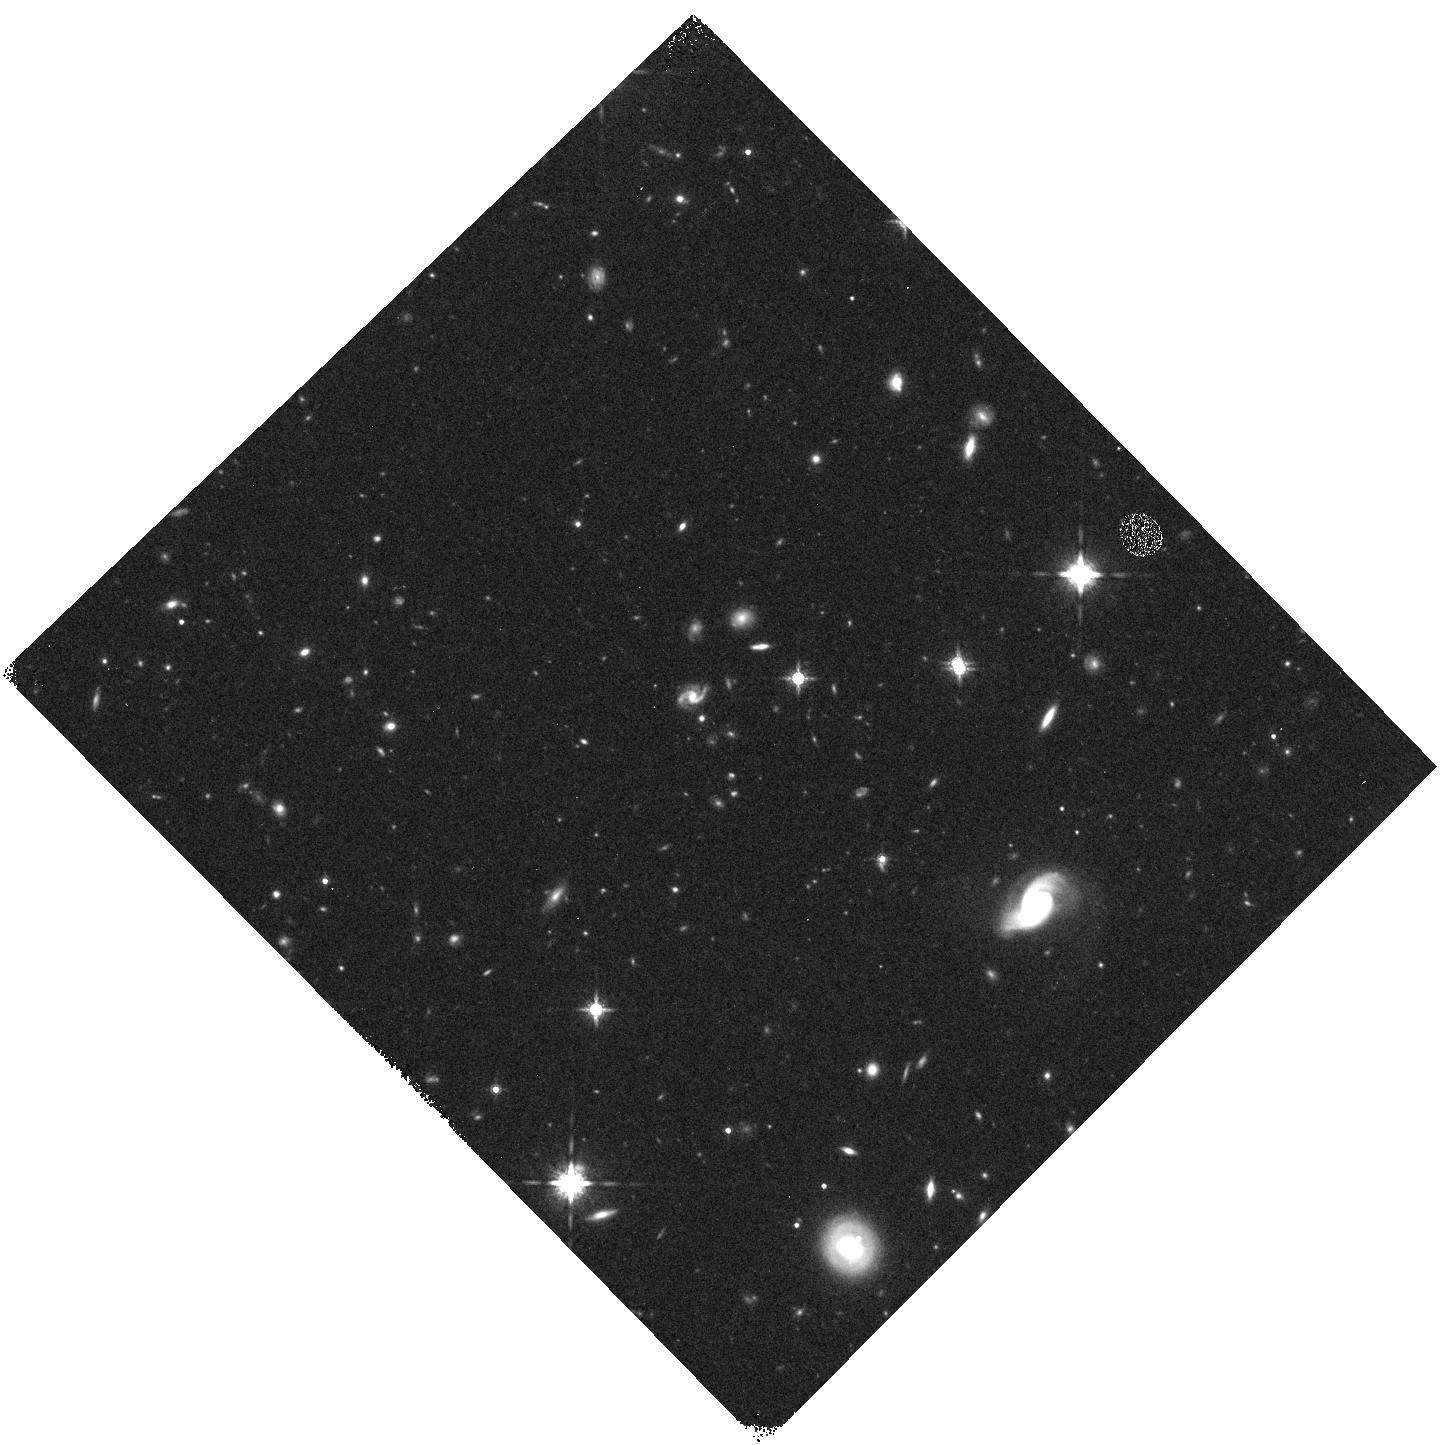
Target: field at RA 124.955°, Dec 54.025°
Instrument: WFC3/IR
Filter: F160W
Exposure: 10 min
Observation ID: hst_12813_09_wfc3_ir_f160w_ic3i09

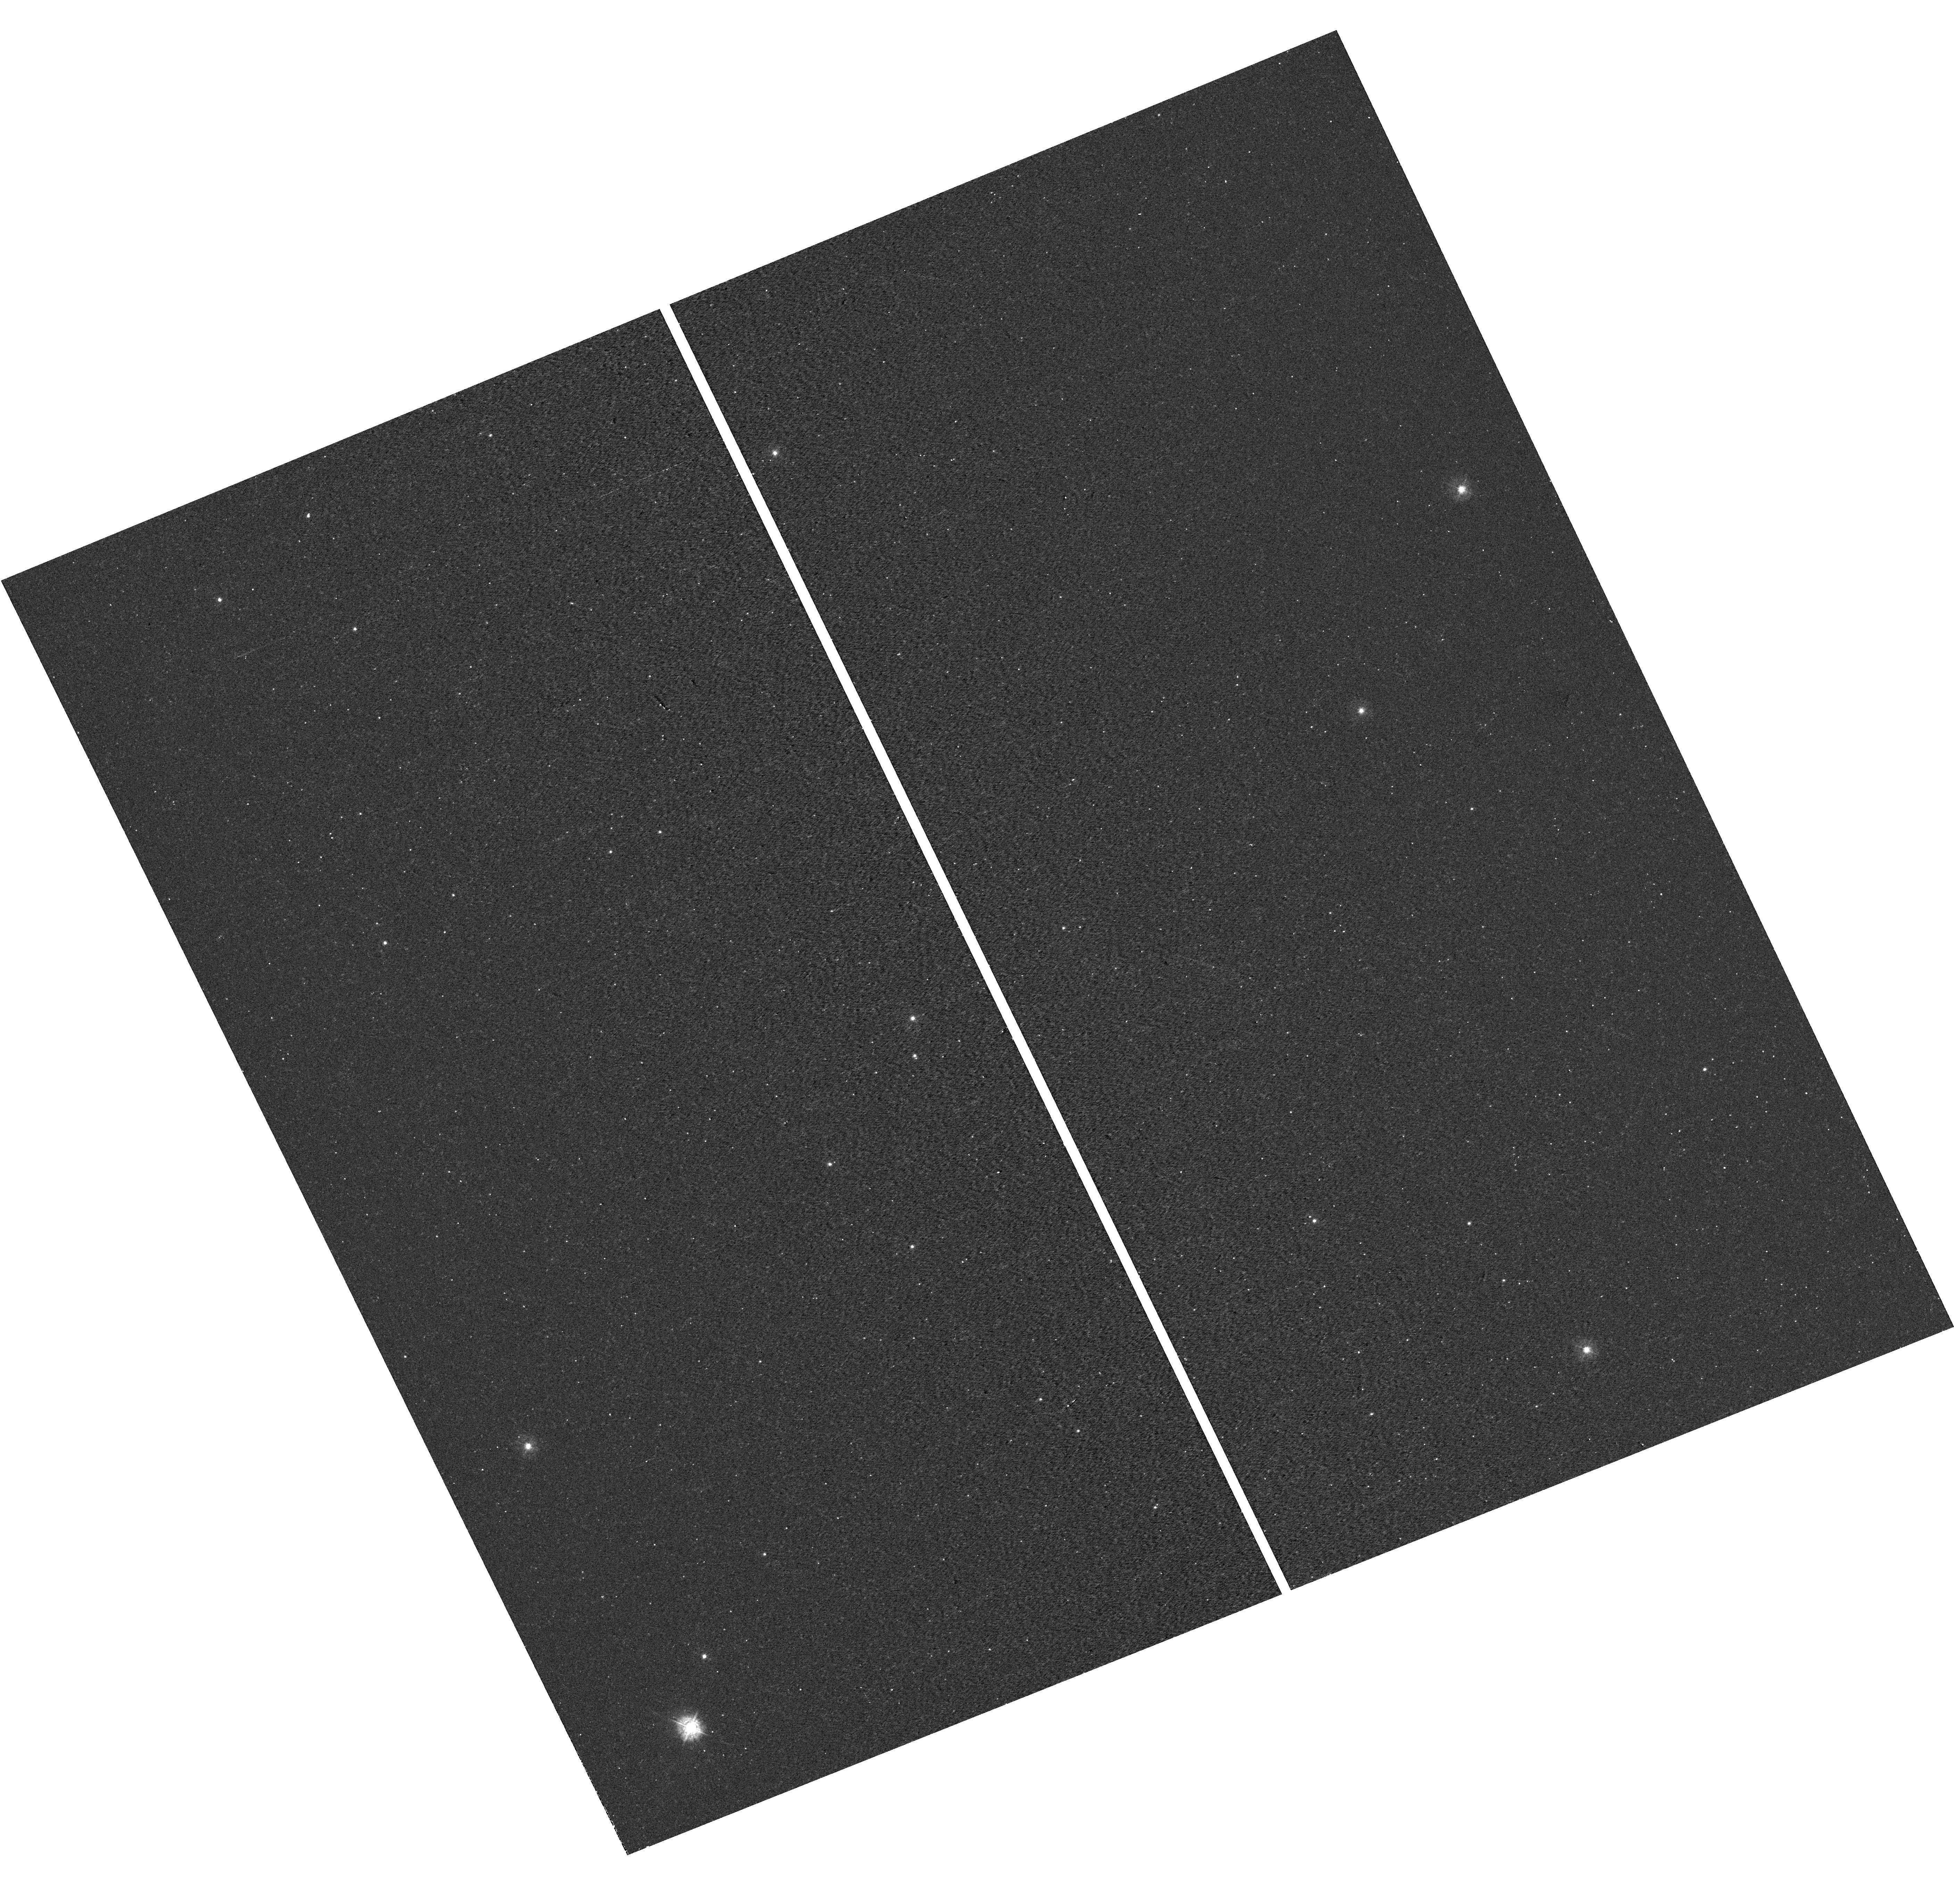
Target: field at RA 76.517°, Dec 52.803°
Instrument: WFC3/UVIS
Filter: F336W
Exposure: 12 min
Observation ID: hst_12813_14_wfc3_uvis_f336w_ic3i14

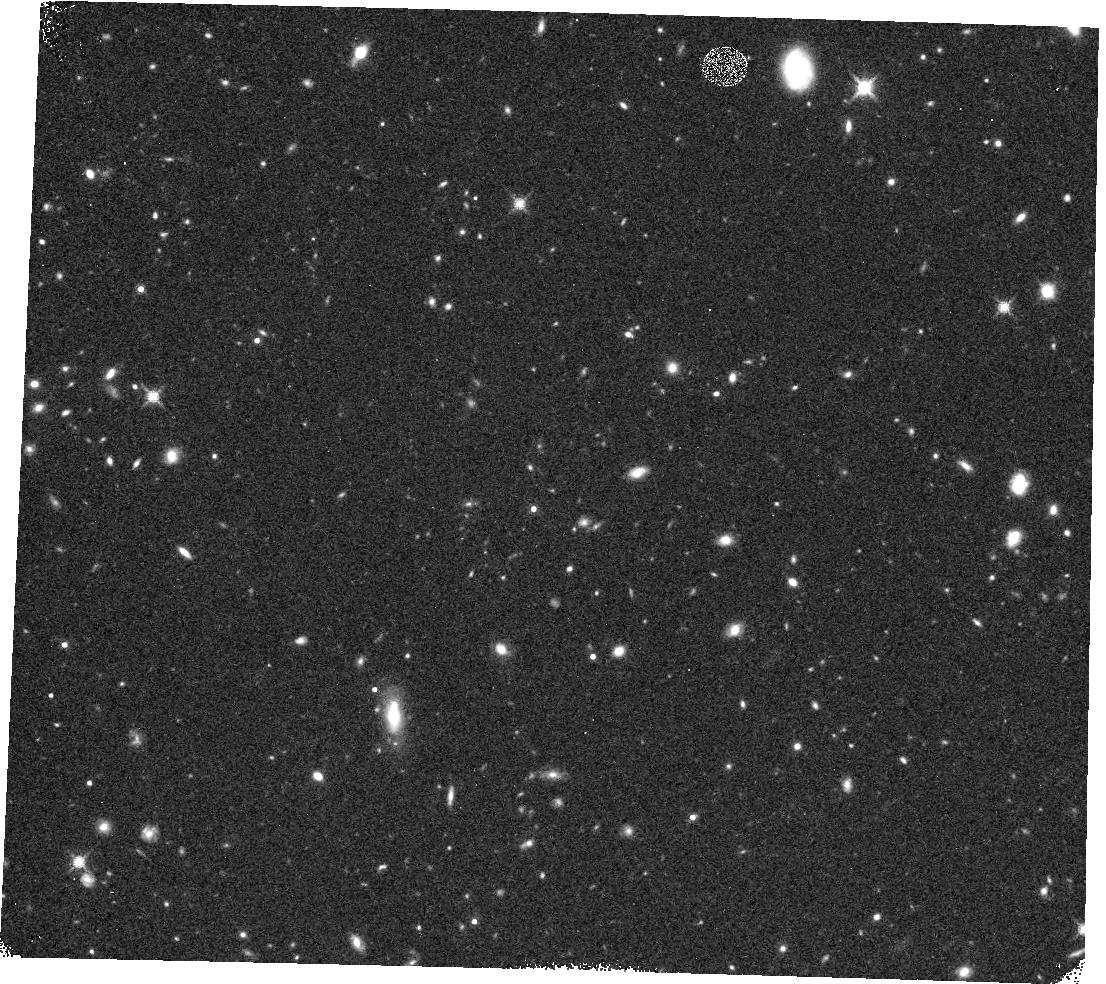
Target: field at RA 73.048°, Dec -27.152°
Instrument: WFC3/IR
Filter: F160W
Exposure: 13 min
Observation ID: hst_12813_02_wfc3_ir_f160w_ic3i02

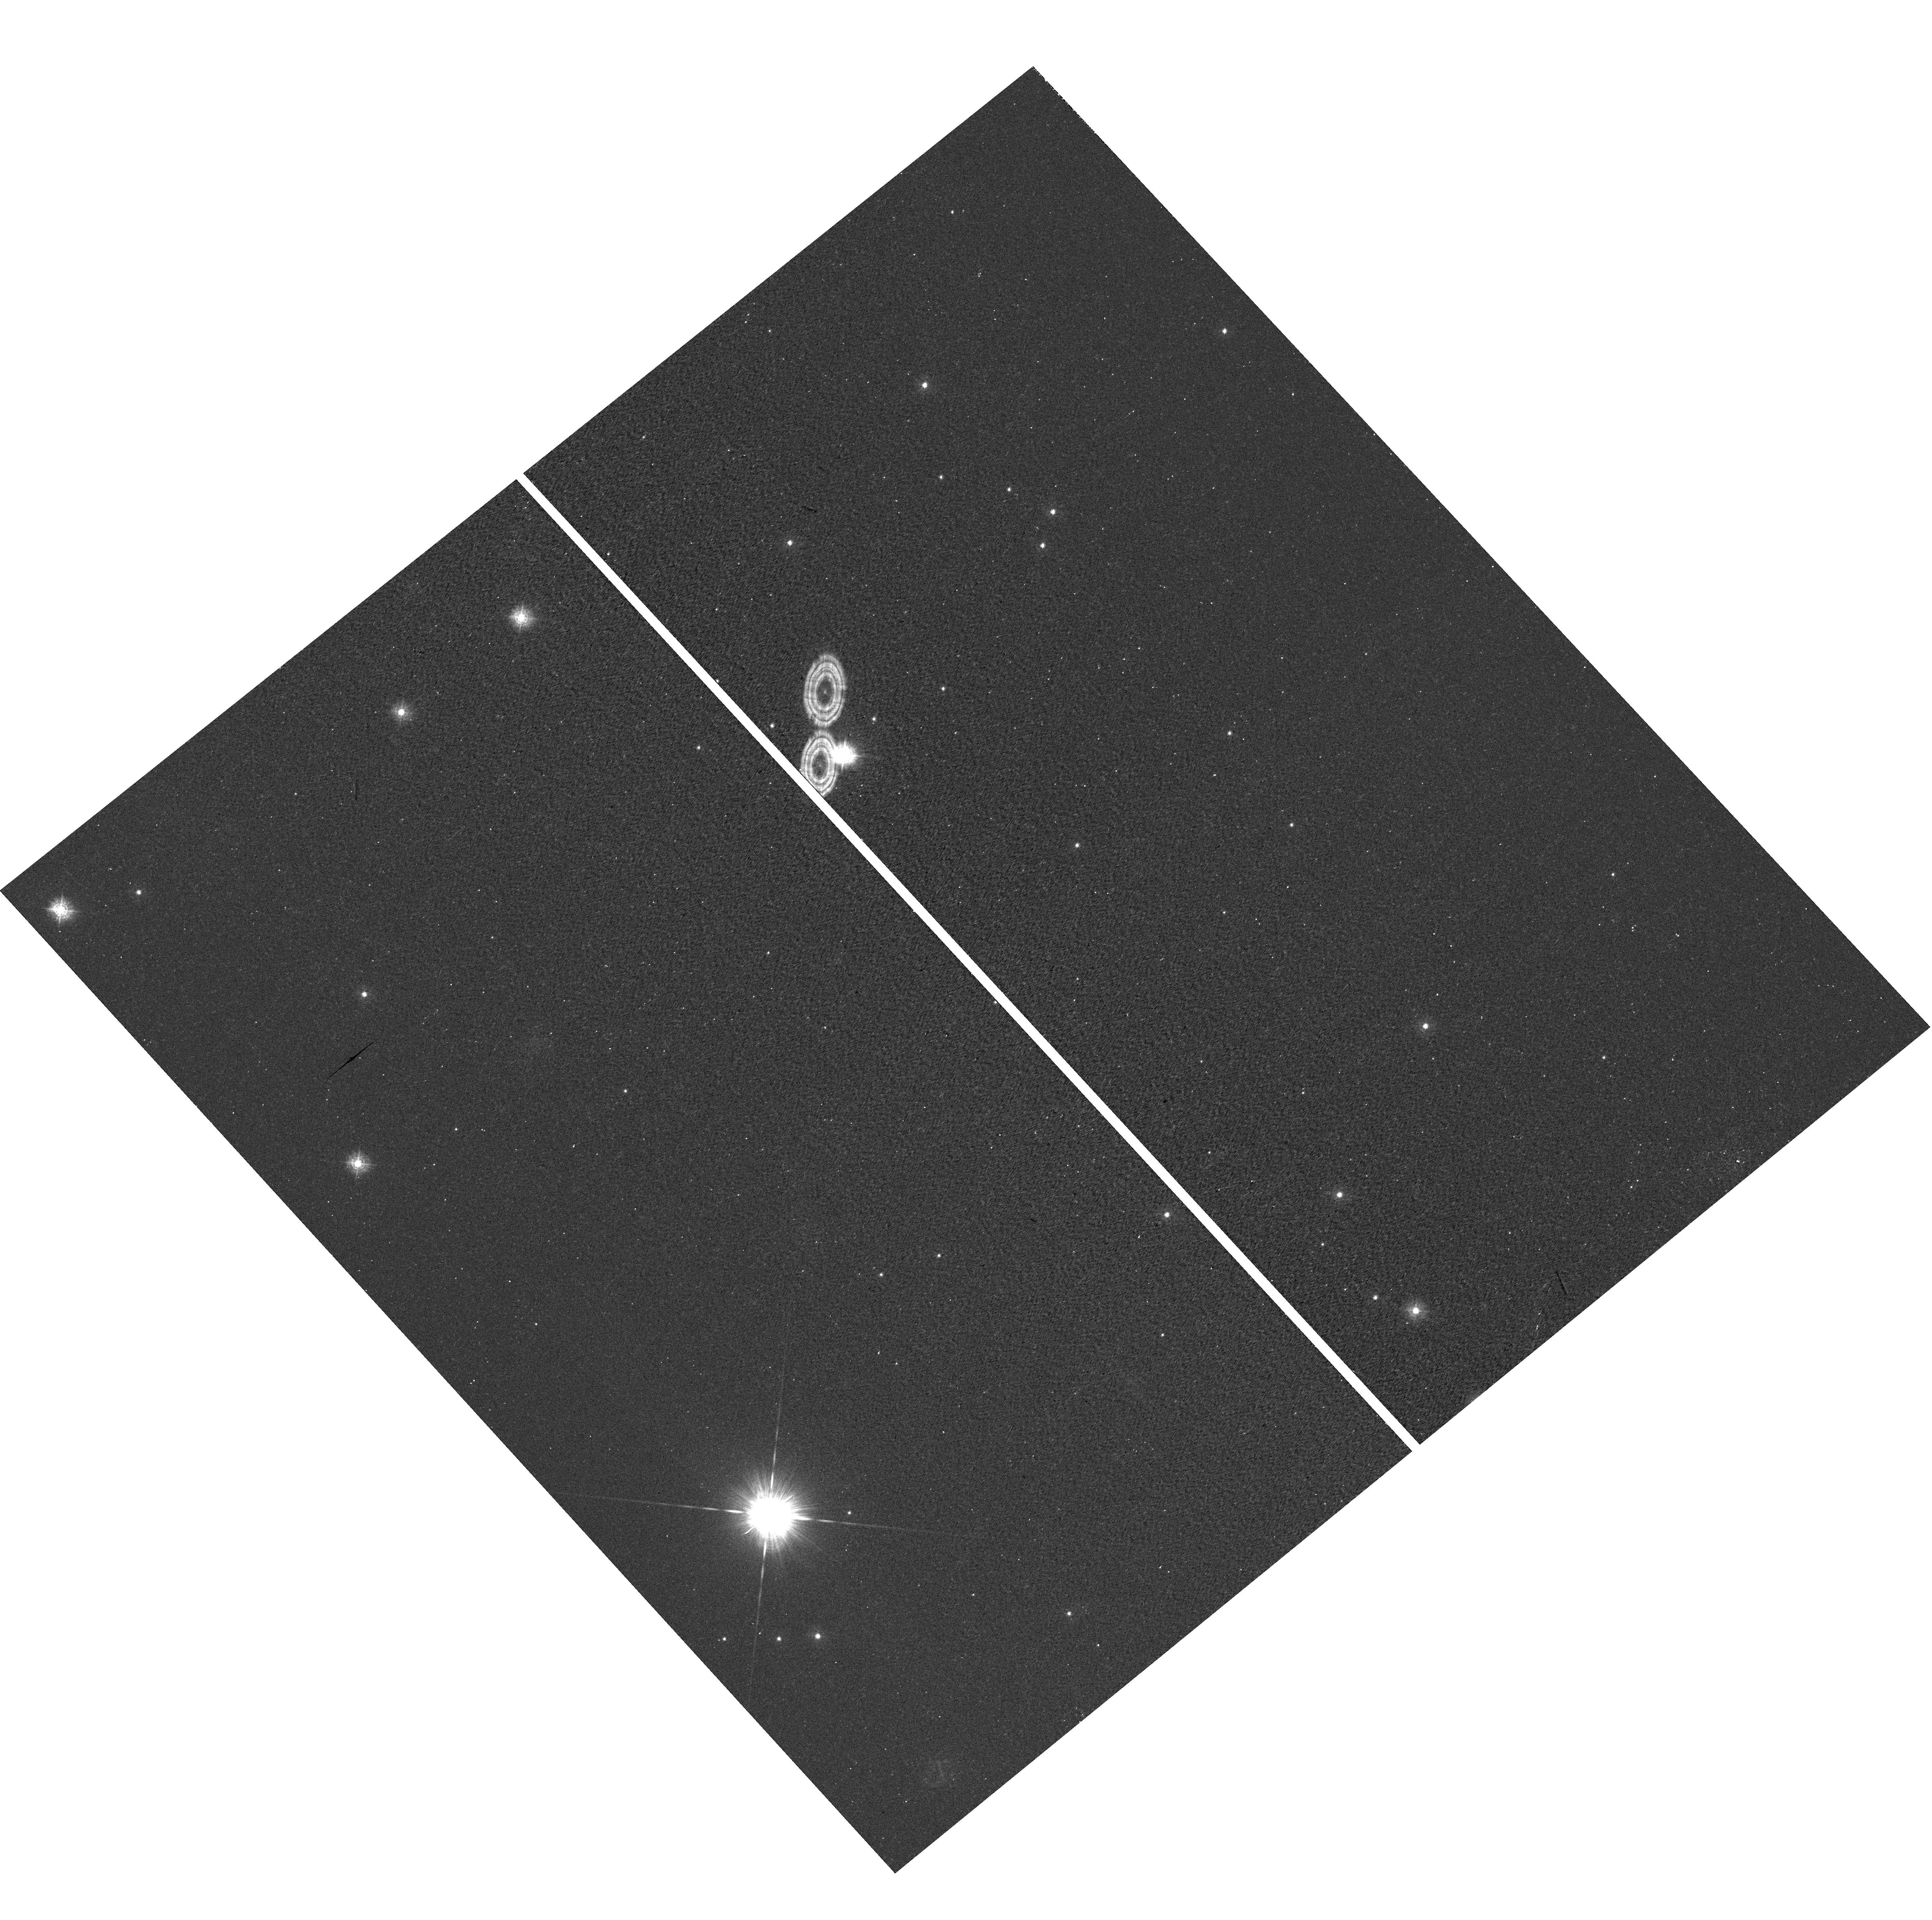
Target: field at RA 88.040°, Dec 15.937°
Instrument: WFC3/UVIS
Filter: F336W
Exposure: 16 min
Observation ID: hst_12813_15_wfc3_uvis_f336w_ic3i15

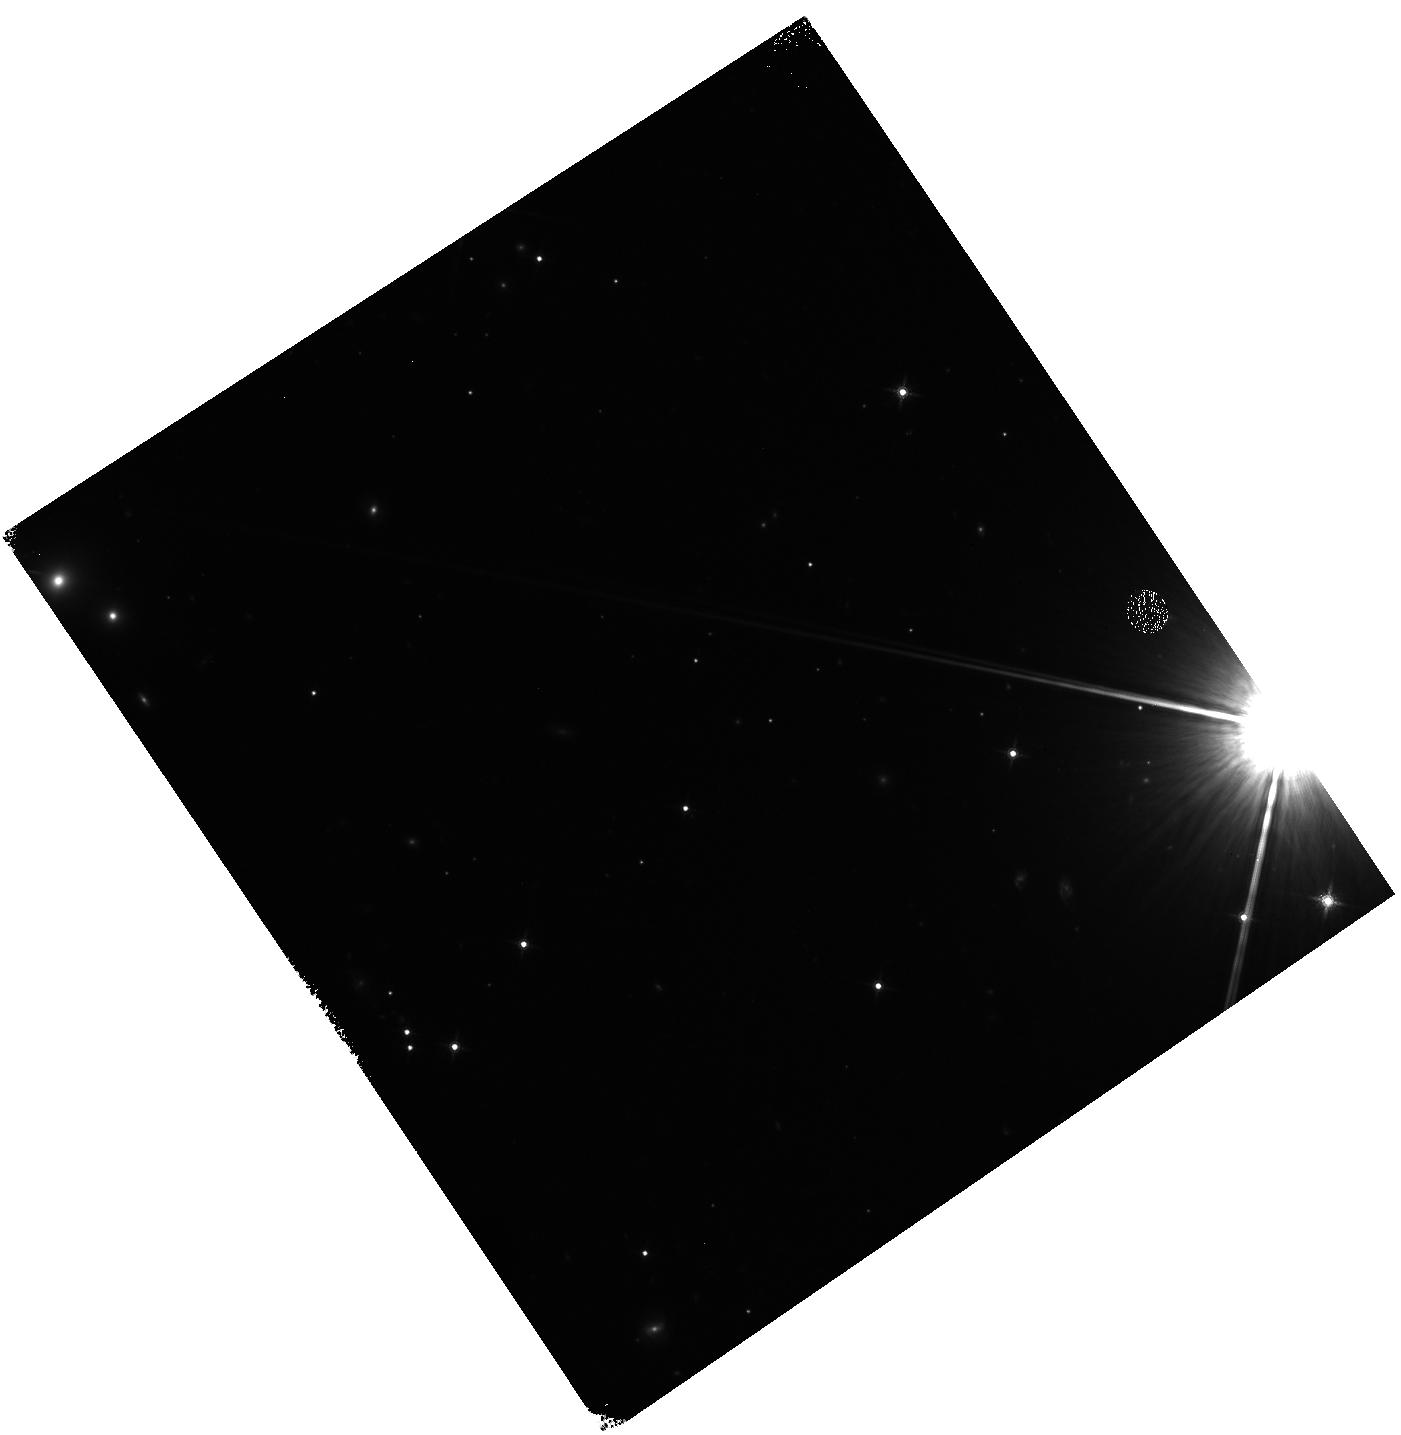
Target: field at RA 63.731°, Dec 22.304°
Instrument: WFC3/IR
Filter: F160W
Exposure: 8 min
Observation ID: hst_12813_08_wfc3_ir_f160w_ic3i08

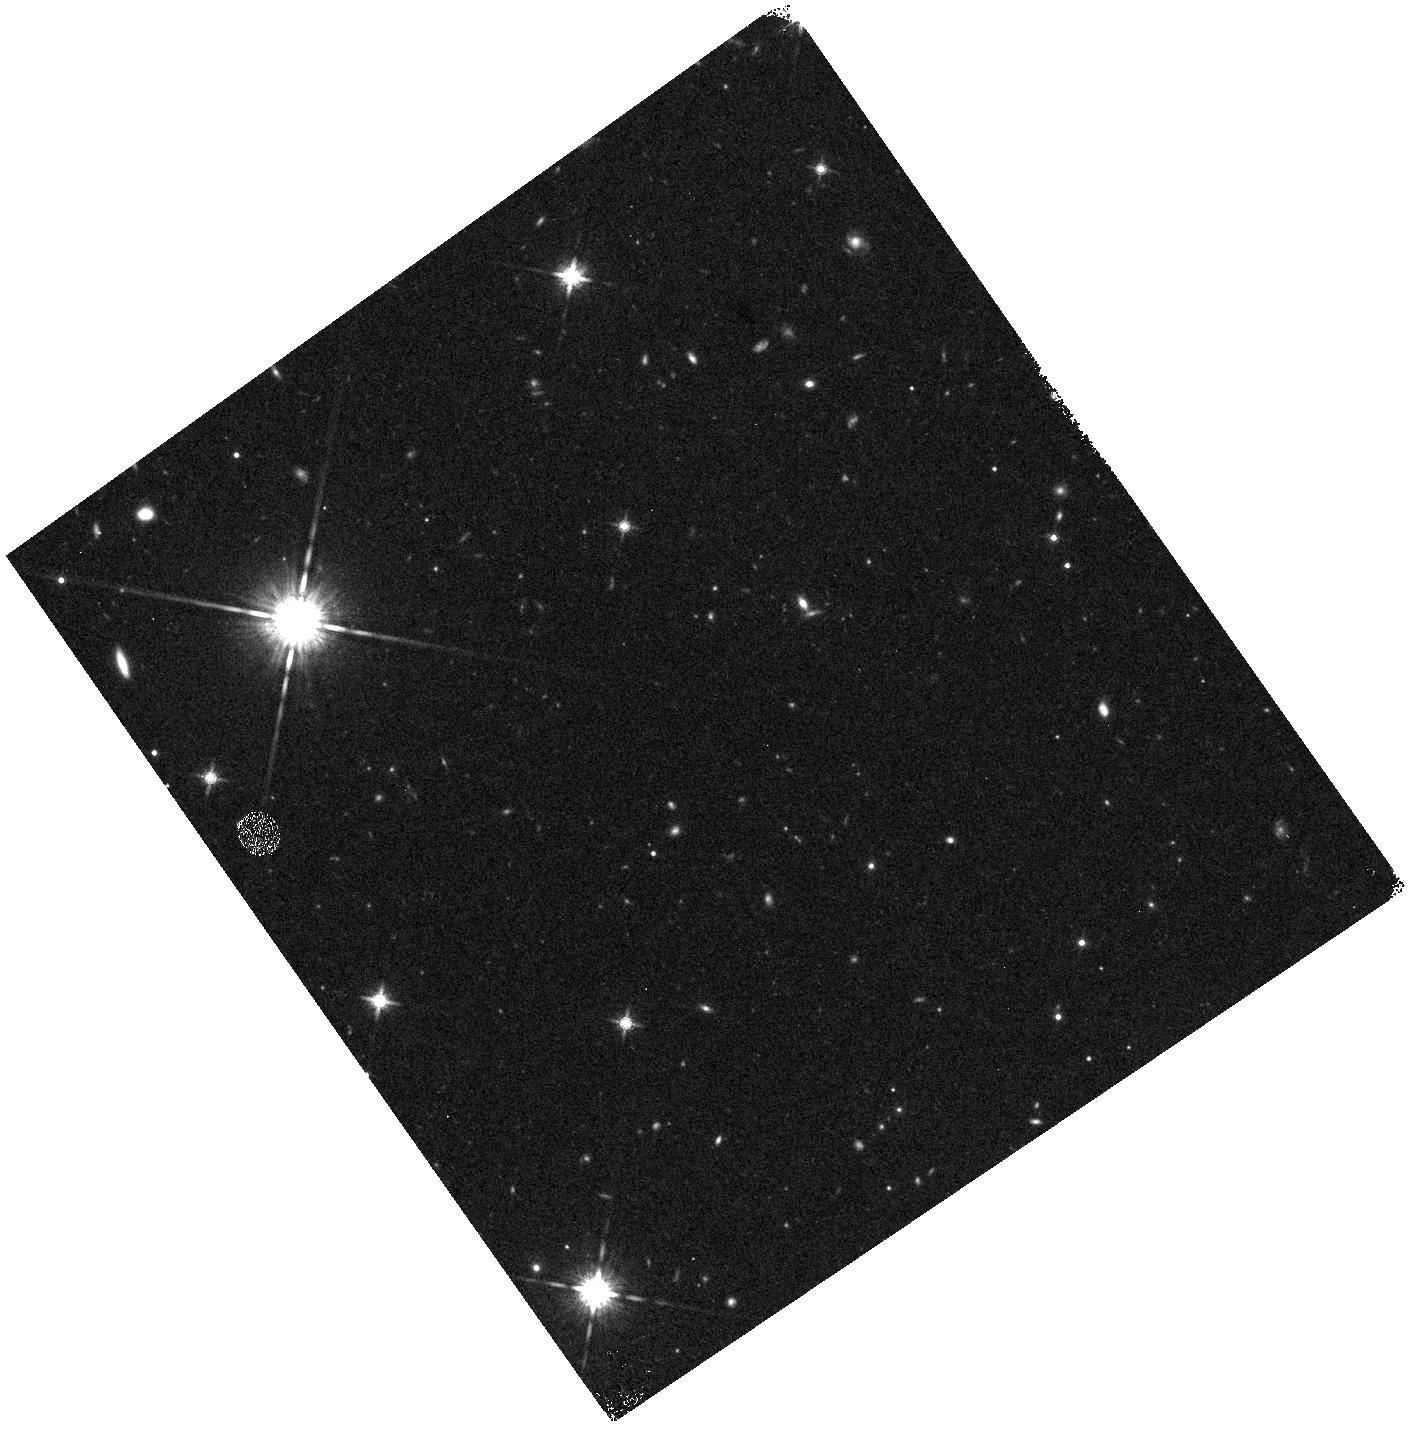
Target: field at RA 316.531°, Dec -49.917°
Instrument: WFC3/IR
Filter: F160W
Exposure: 8 min
Observation ID: hst_12813_06_wfc3_ir_f160w_ic3i06

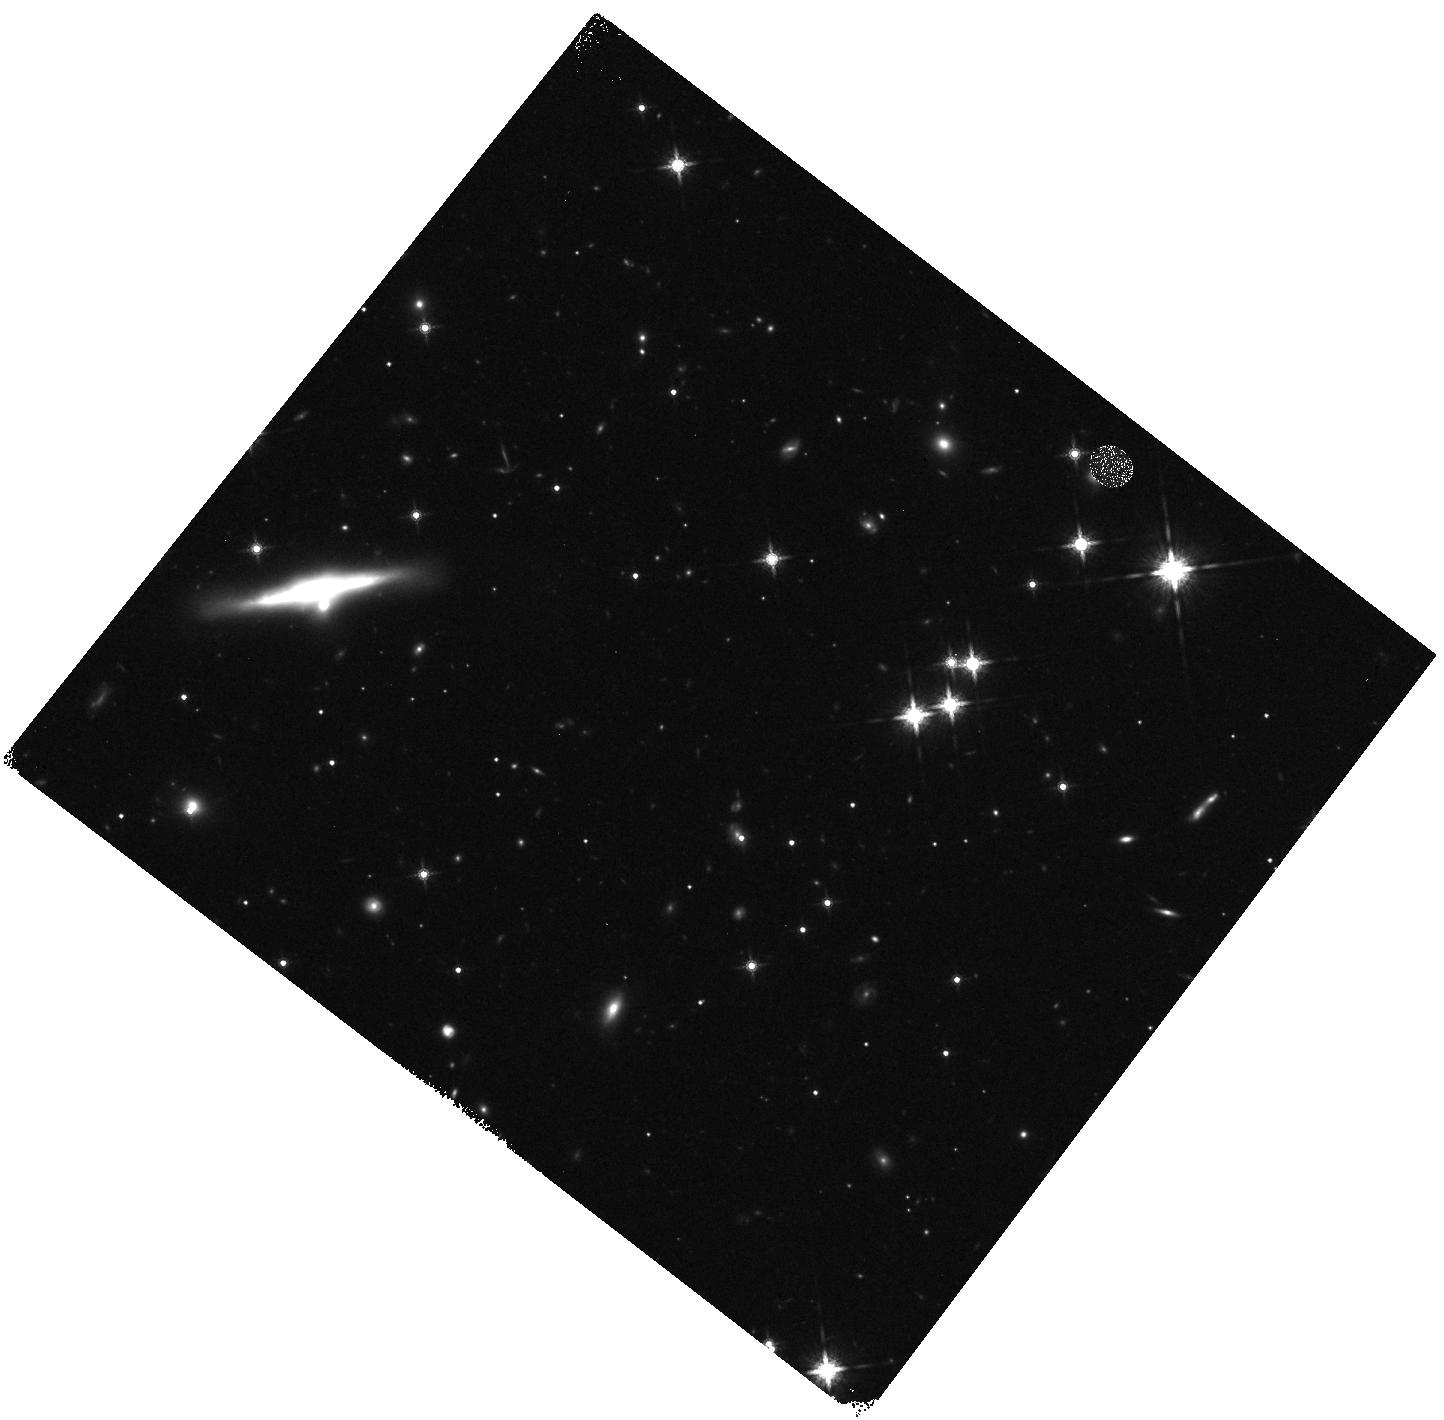
Target: field at RA 130.272°, Dec -16.415°
Instrument: WFC3/IR
Filter: F160W
Exposure: 10 min
Observation ID: hst_12813_03_wfc3_ir_f160w_ic3i03

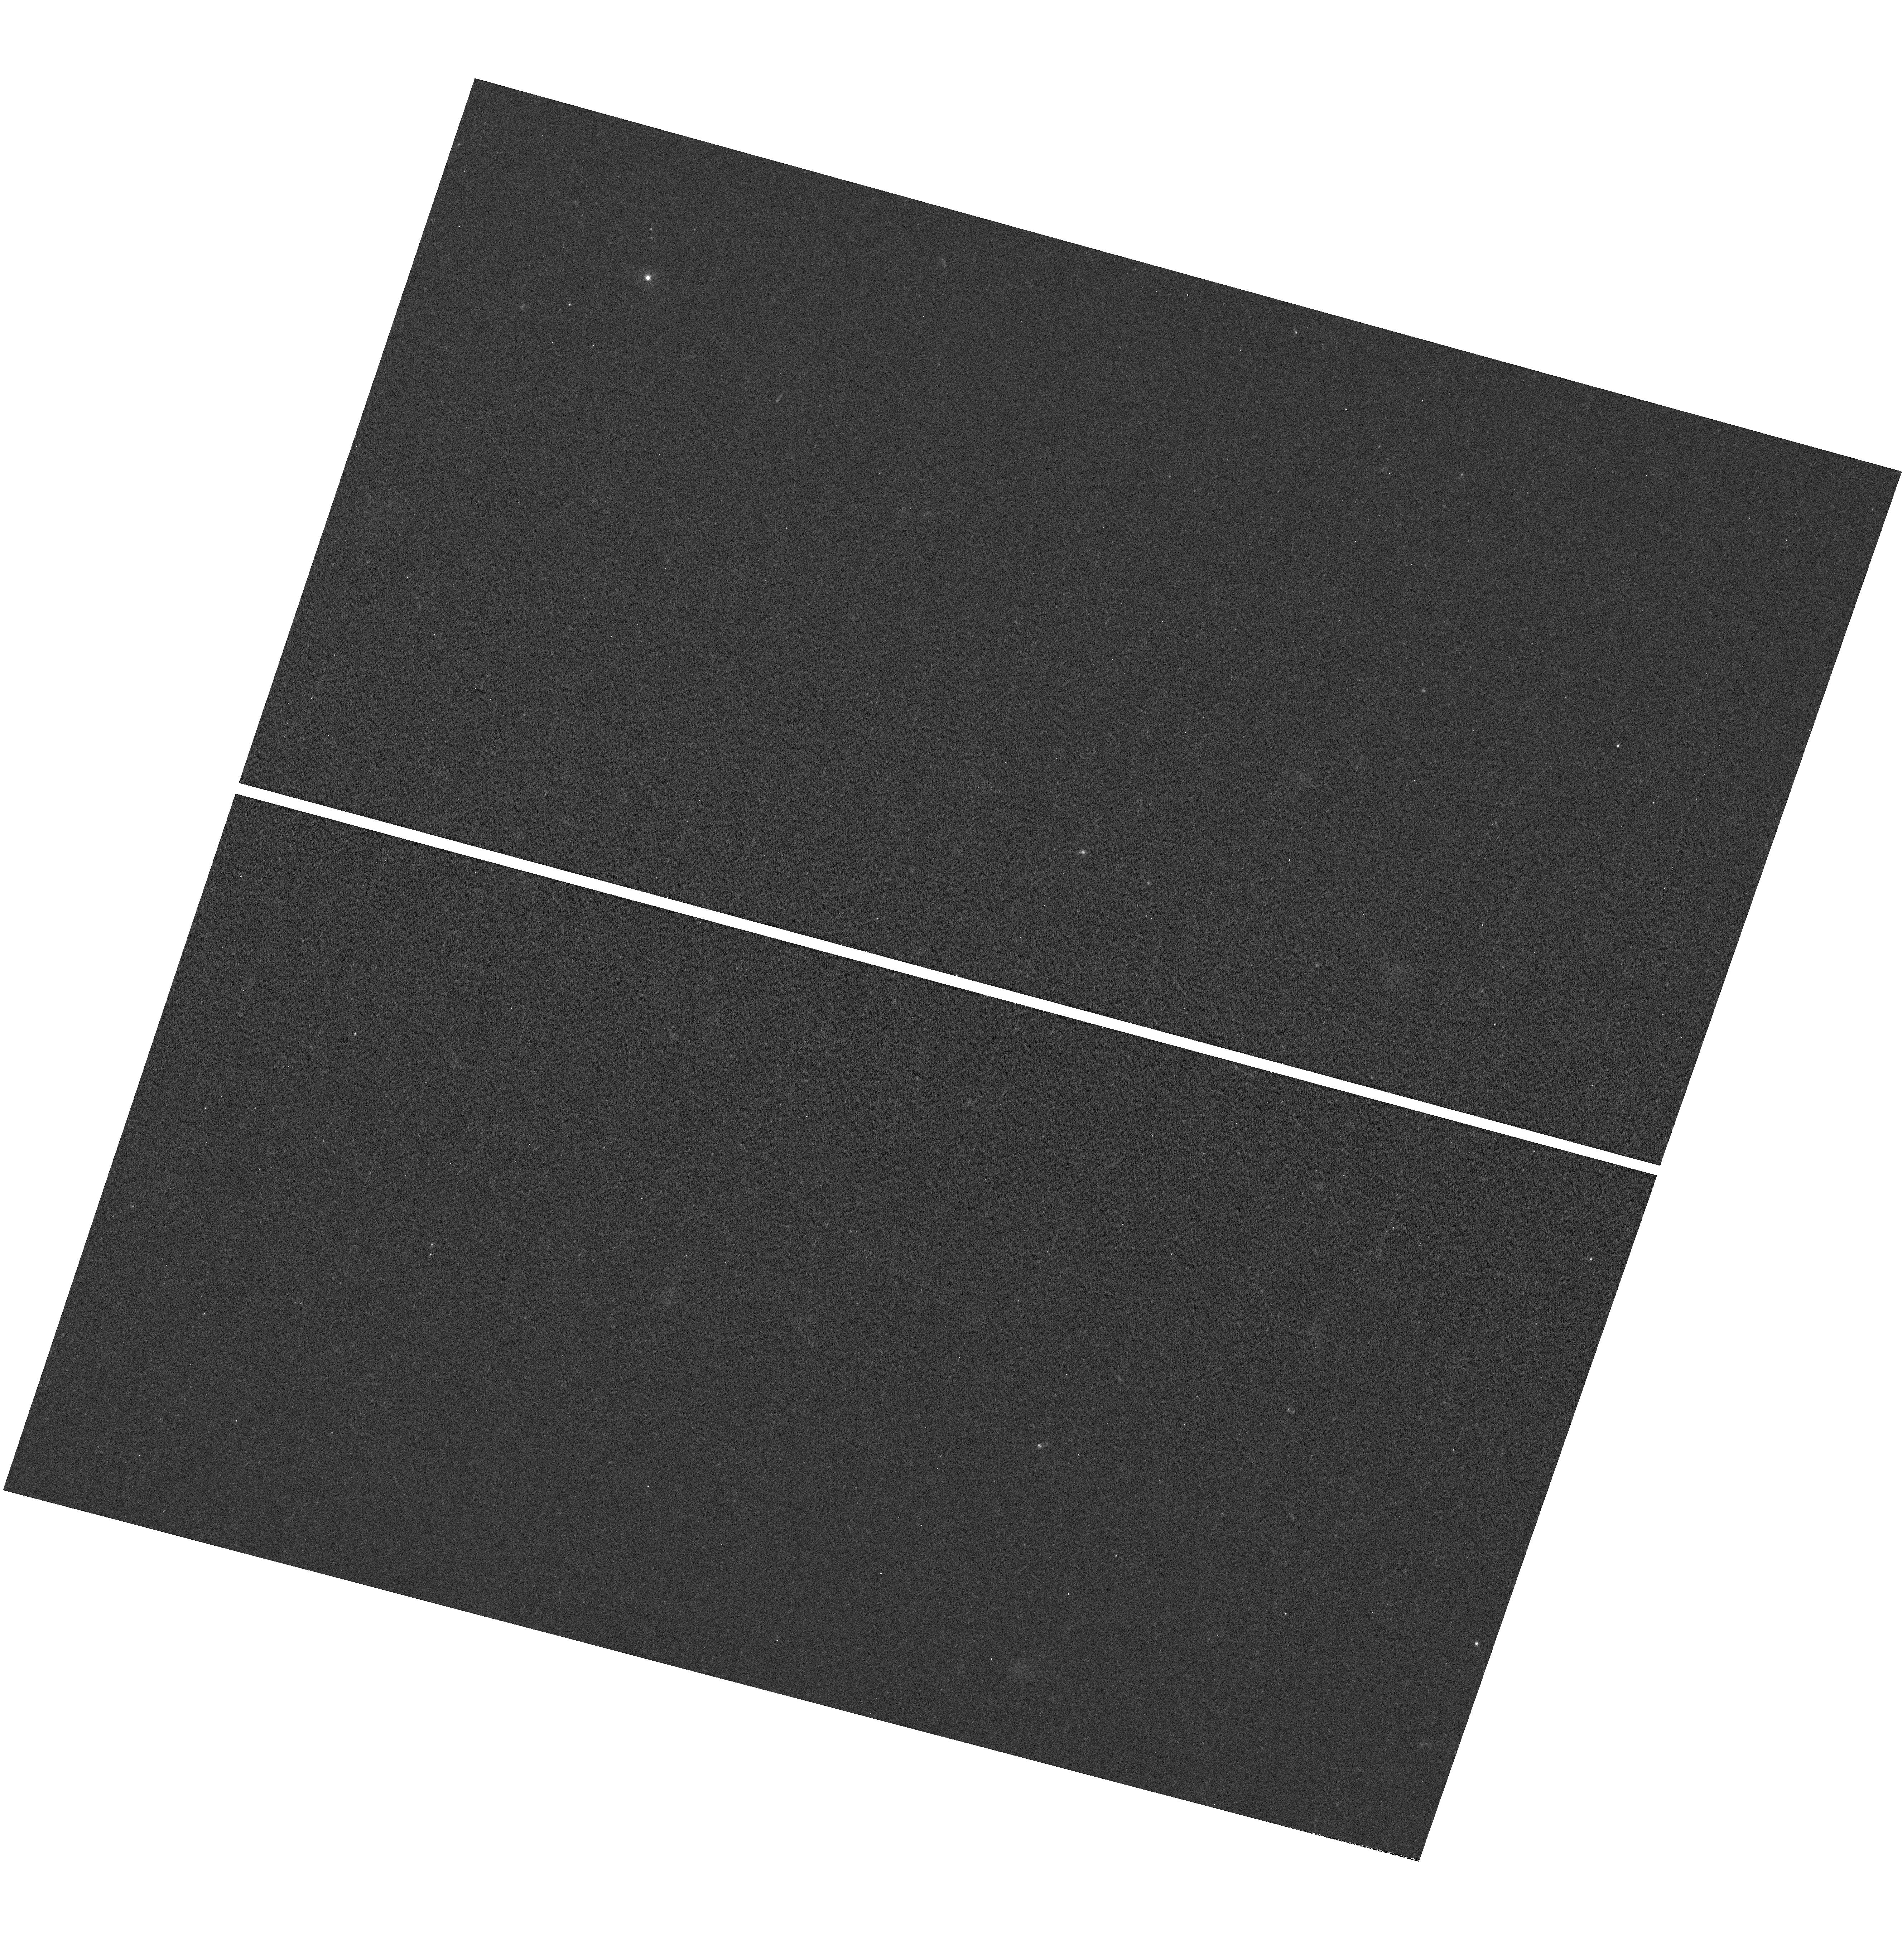
Target: field at RA 161.886°, Dec 28.314°
Instrument: WFC3/UVIS
Filter: F336W
Exposure: 26 min
Observation ID: hst_12813_10_wfc3_uvis_f336w_ic3i10

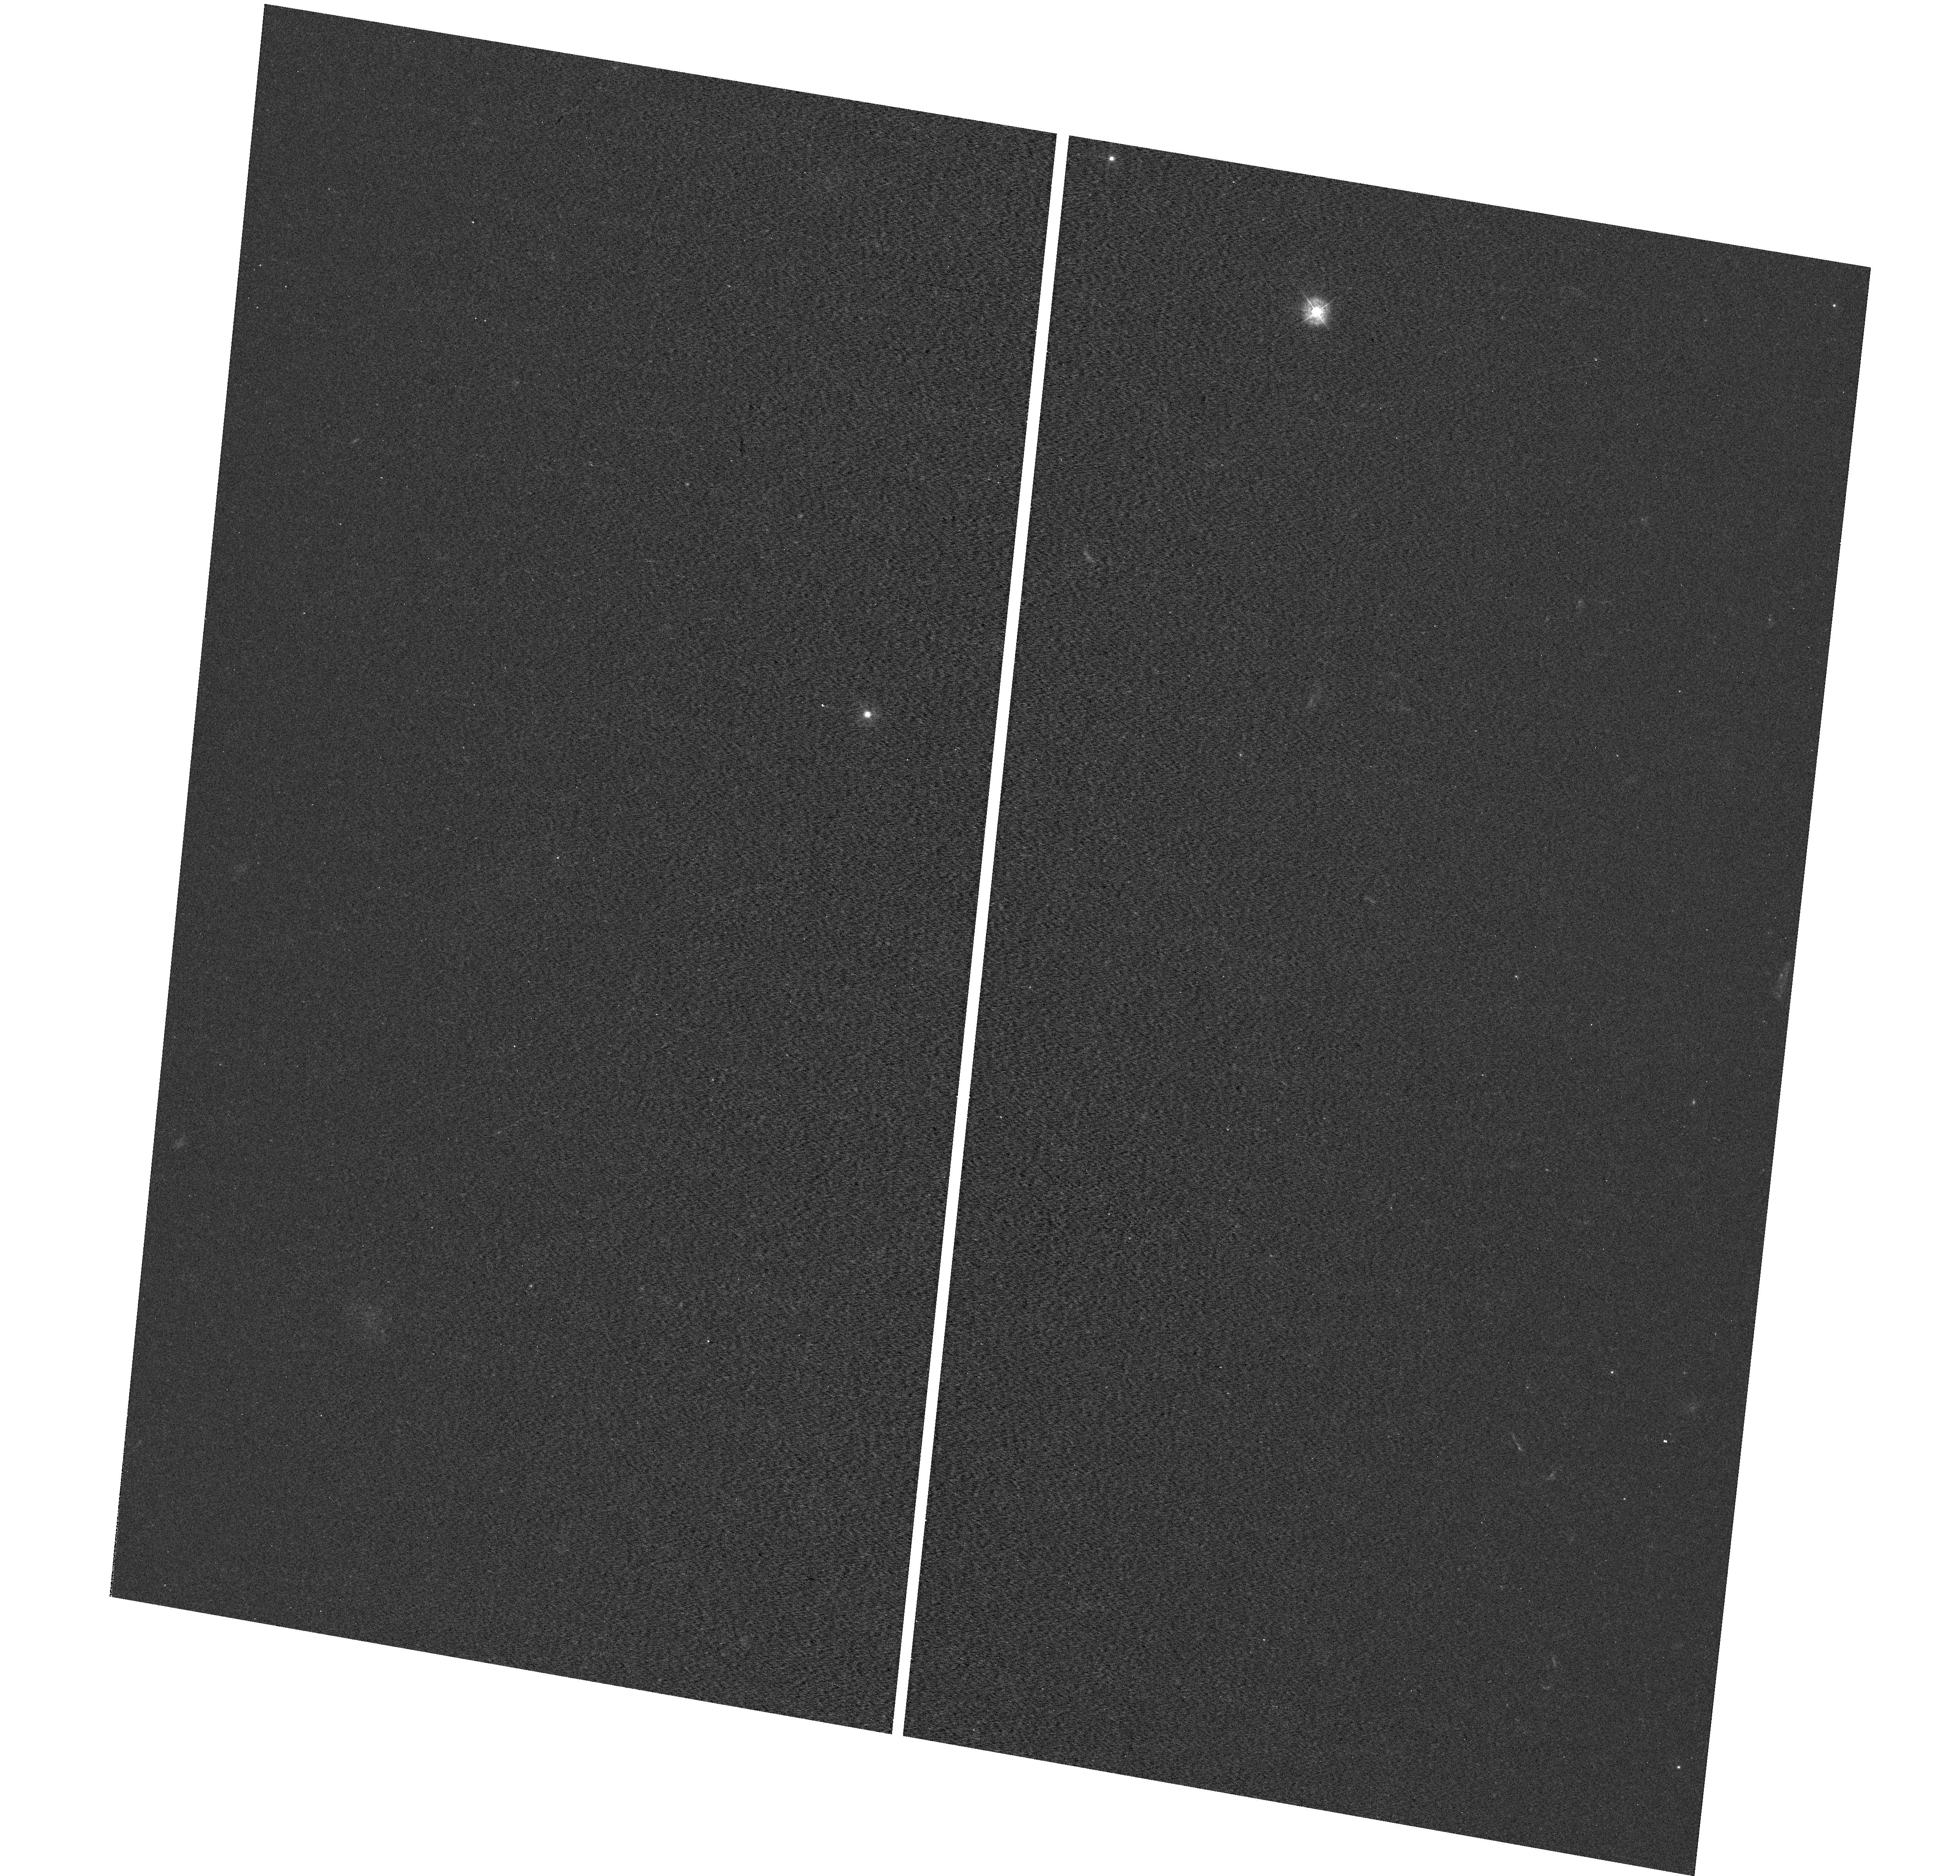
Target: field at RA 222.356°, Dec 25.722°
Instrument: WFC3/UVIS
Filter: F336W
Exposure: 24 min
Observation ID: hst_12813_11_wfc3_uvis_f336w_ic3i11

Network of 13 high precision STIS spectrophotometric standards for ground based surveys (PI: Schmidt, Brian)

Uncertainties in the overall calibration of SN to the fundamental standards is currently the largest single source of systematic uncertainty in the Supernova cosmology experiments. Our goal is to tie photometry in both hemispheres to an absolute spectrophotometric system which will serve as the basis of SkyMapper's photometric system, and would be the basis of the calibrations necessary to undertake supernova cosmology experiments to a higher degree of precision. To achieve this we need a network of stars with precisely determined SEDs (to properly account for passband differences) that are on a common photometric zeropoint scale. The highest precision CALSPEC stars have two drawbacks for SkyMapper, they are extremely hot (Teff > 30K), and none are in the southern hemisphere. We therefore propose to obtain STIS spectrophotometry between 200nm and 1020nm with an accuracy of better than 1 percent for 13 stars, 6 northern SDSS standards, 6 southern FG metal-deficient dwarfs plus 1 circumpolar solar twin. These stars have colors similar to the bulk of field stars and galaxies and will better sample the survey bandpasses. All these stars have Hipparcos Hp magnitudes accurate to 0.002 mags providing an independent check on the HST photometric zeropoint. They can also be well modelled enabling longer wavelength flux calibrations to be generated. These data would also be used for current SNLS/SDSSII work, DECCAM, and eventually LSST calibration. Furthermore they will be invaluable to calibrate the bright end of the Gaia spectrophotometry. We are also proposing parallel mode WFC3 observations of adjacent fields in six bands to provide additional calibration fields.